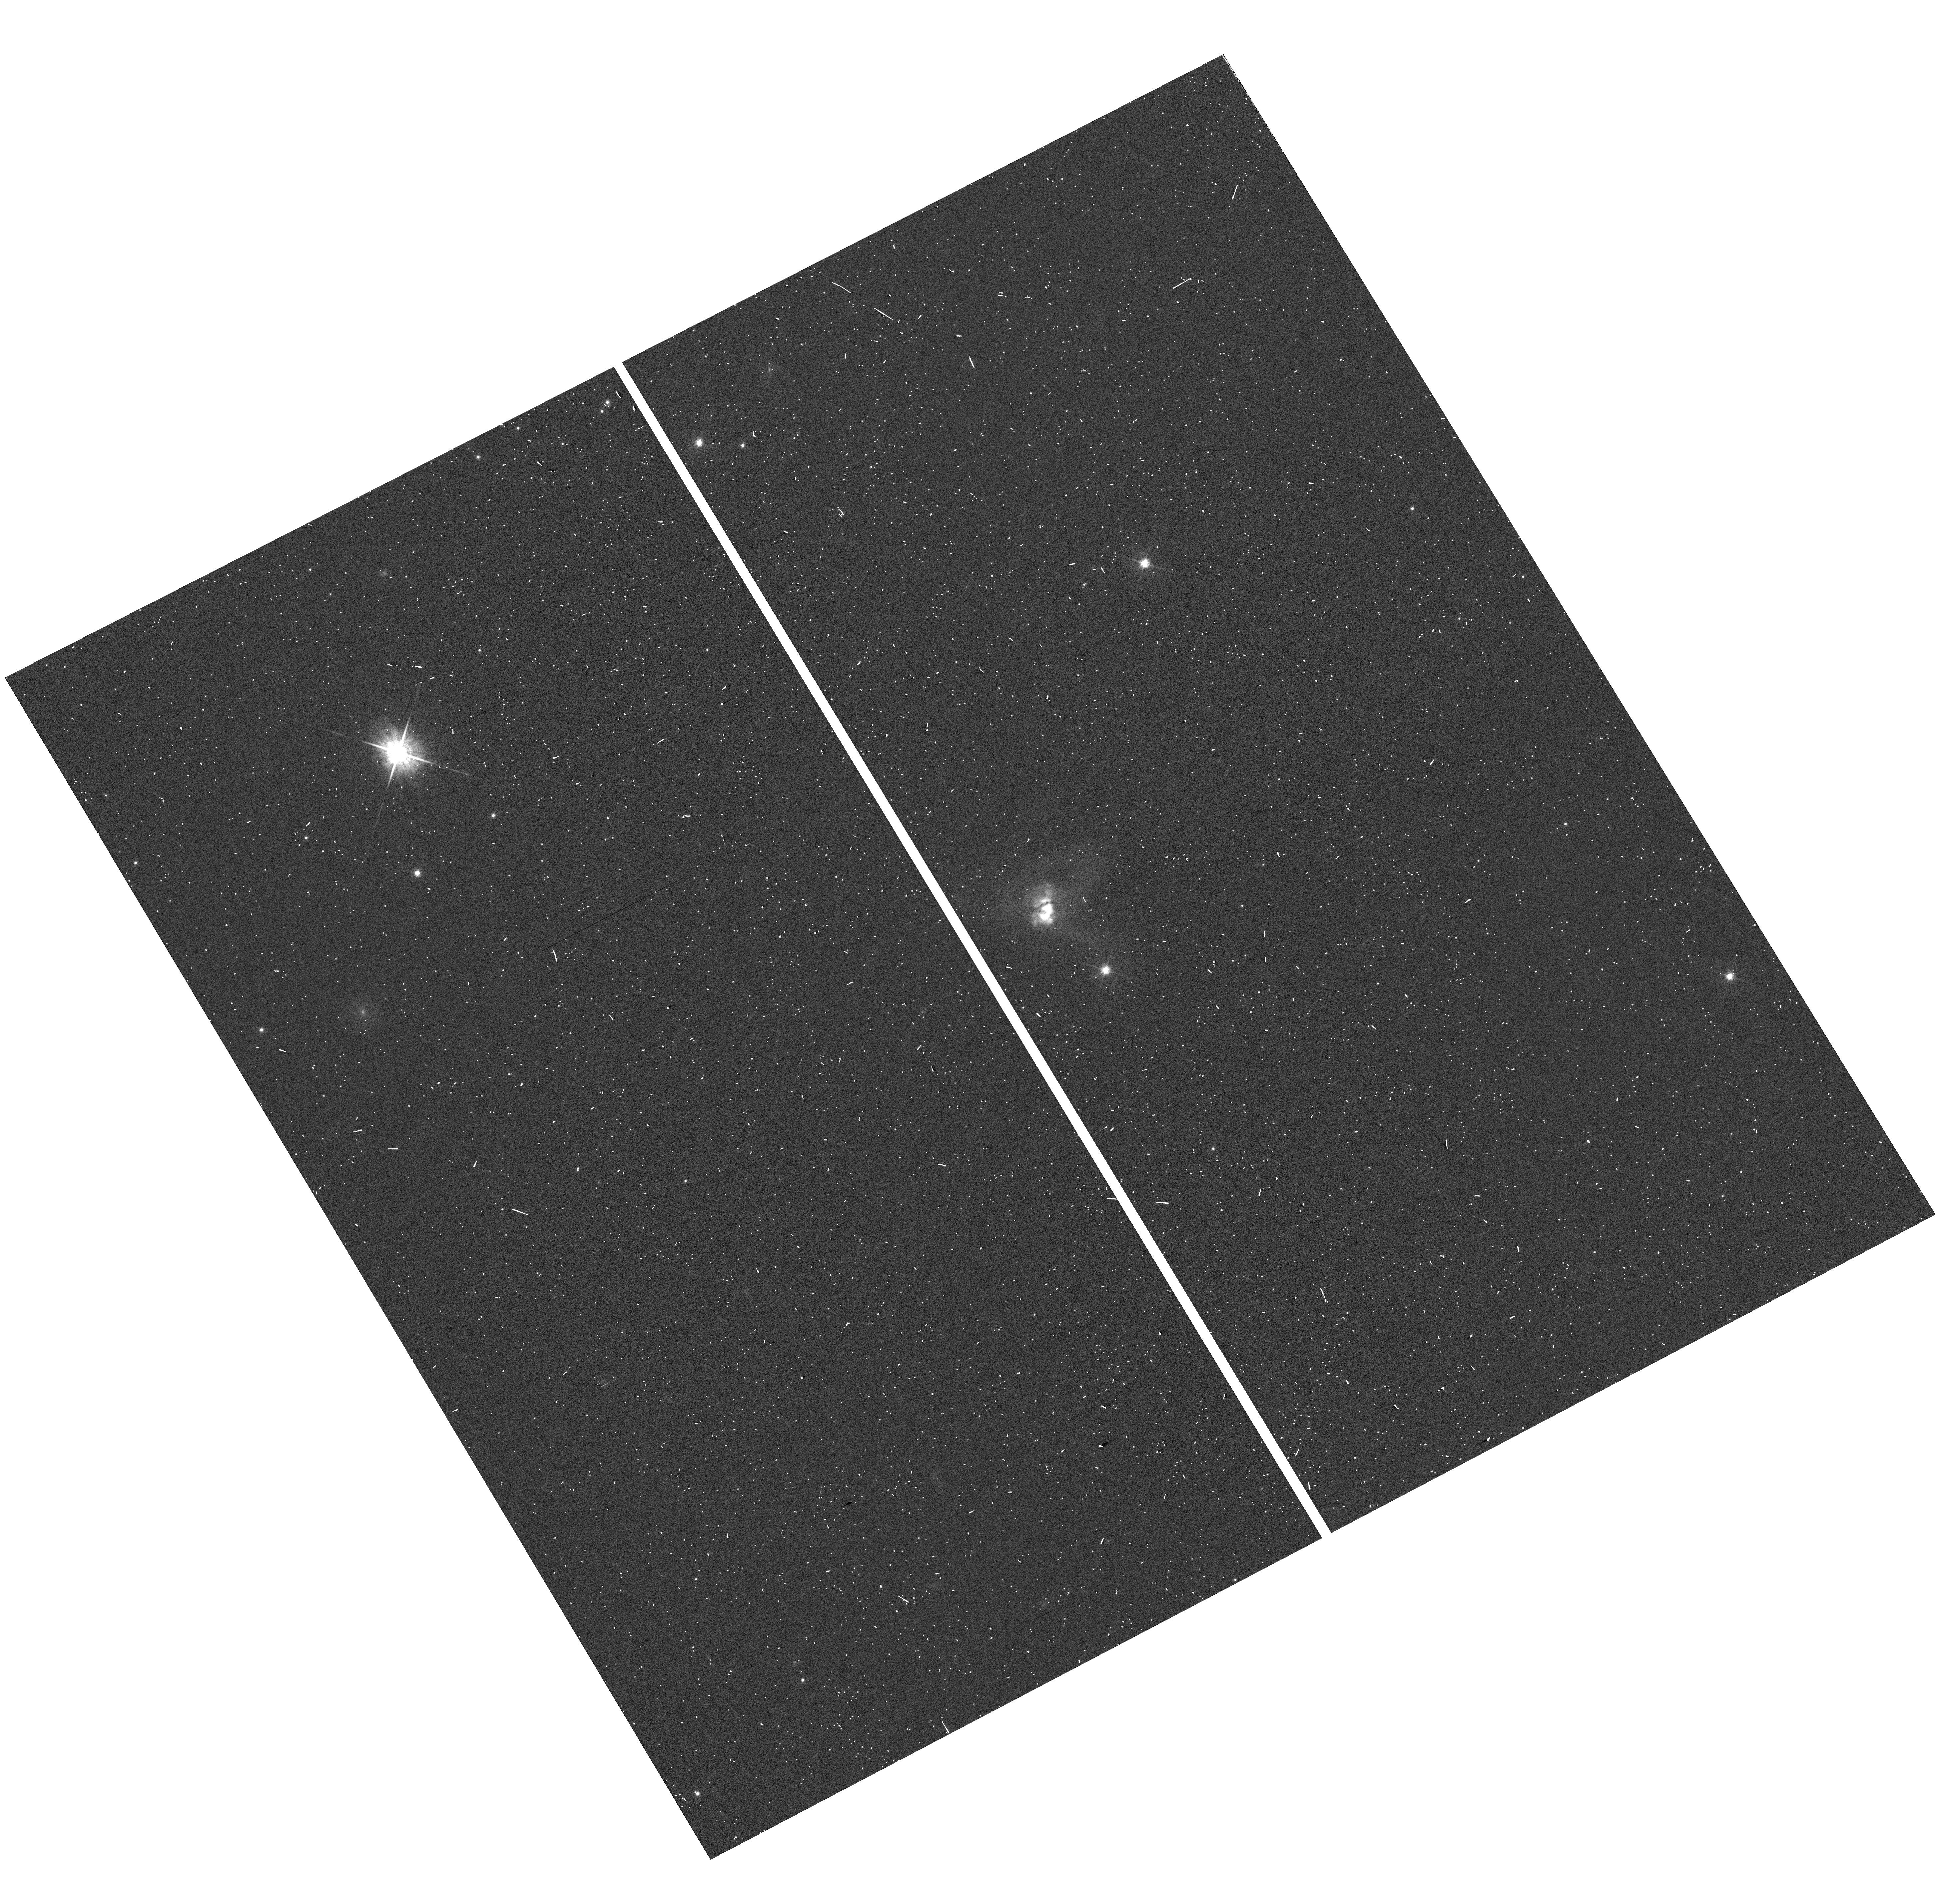
Target: IRAS00262+4251. Instrument: WFC3/UVIS. Filter: F625W. Exposure: 1 min. Observation ID: hst_13407_a1_wfc3_uvis_f625w_ic8ta1

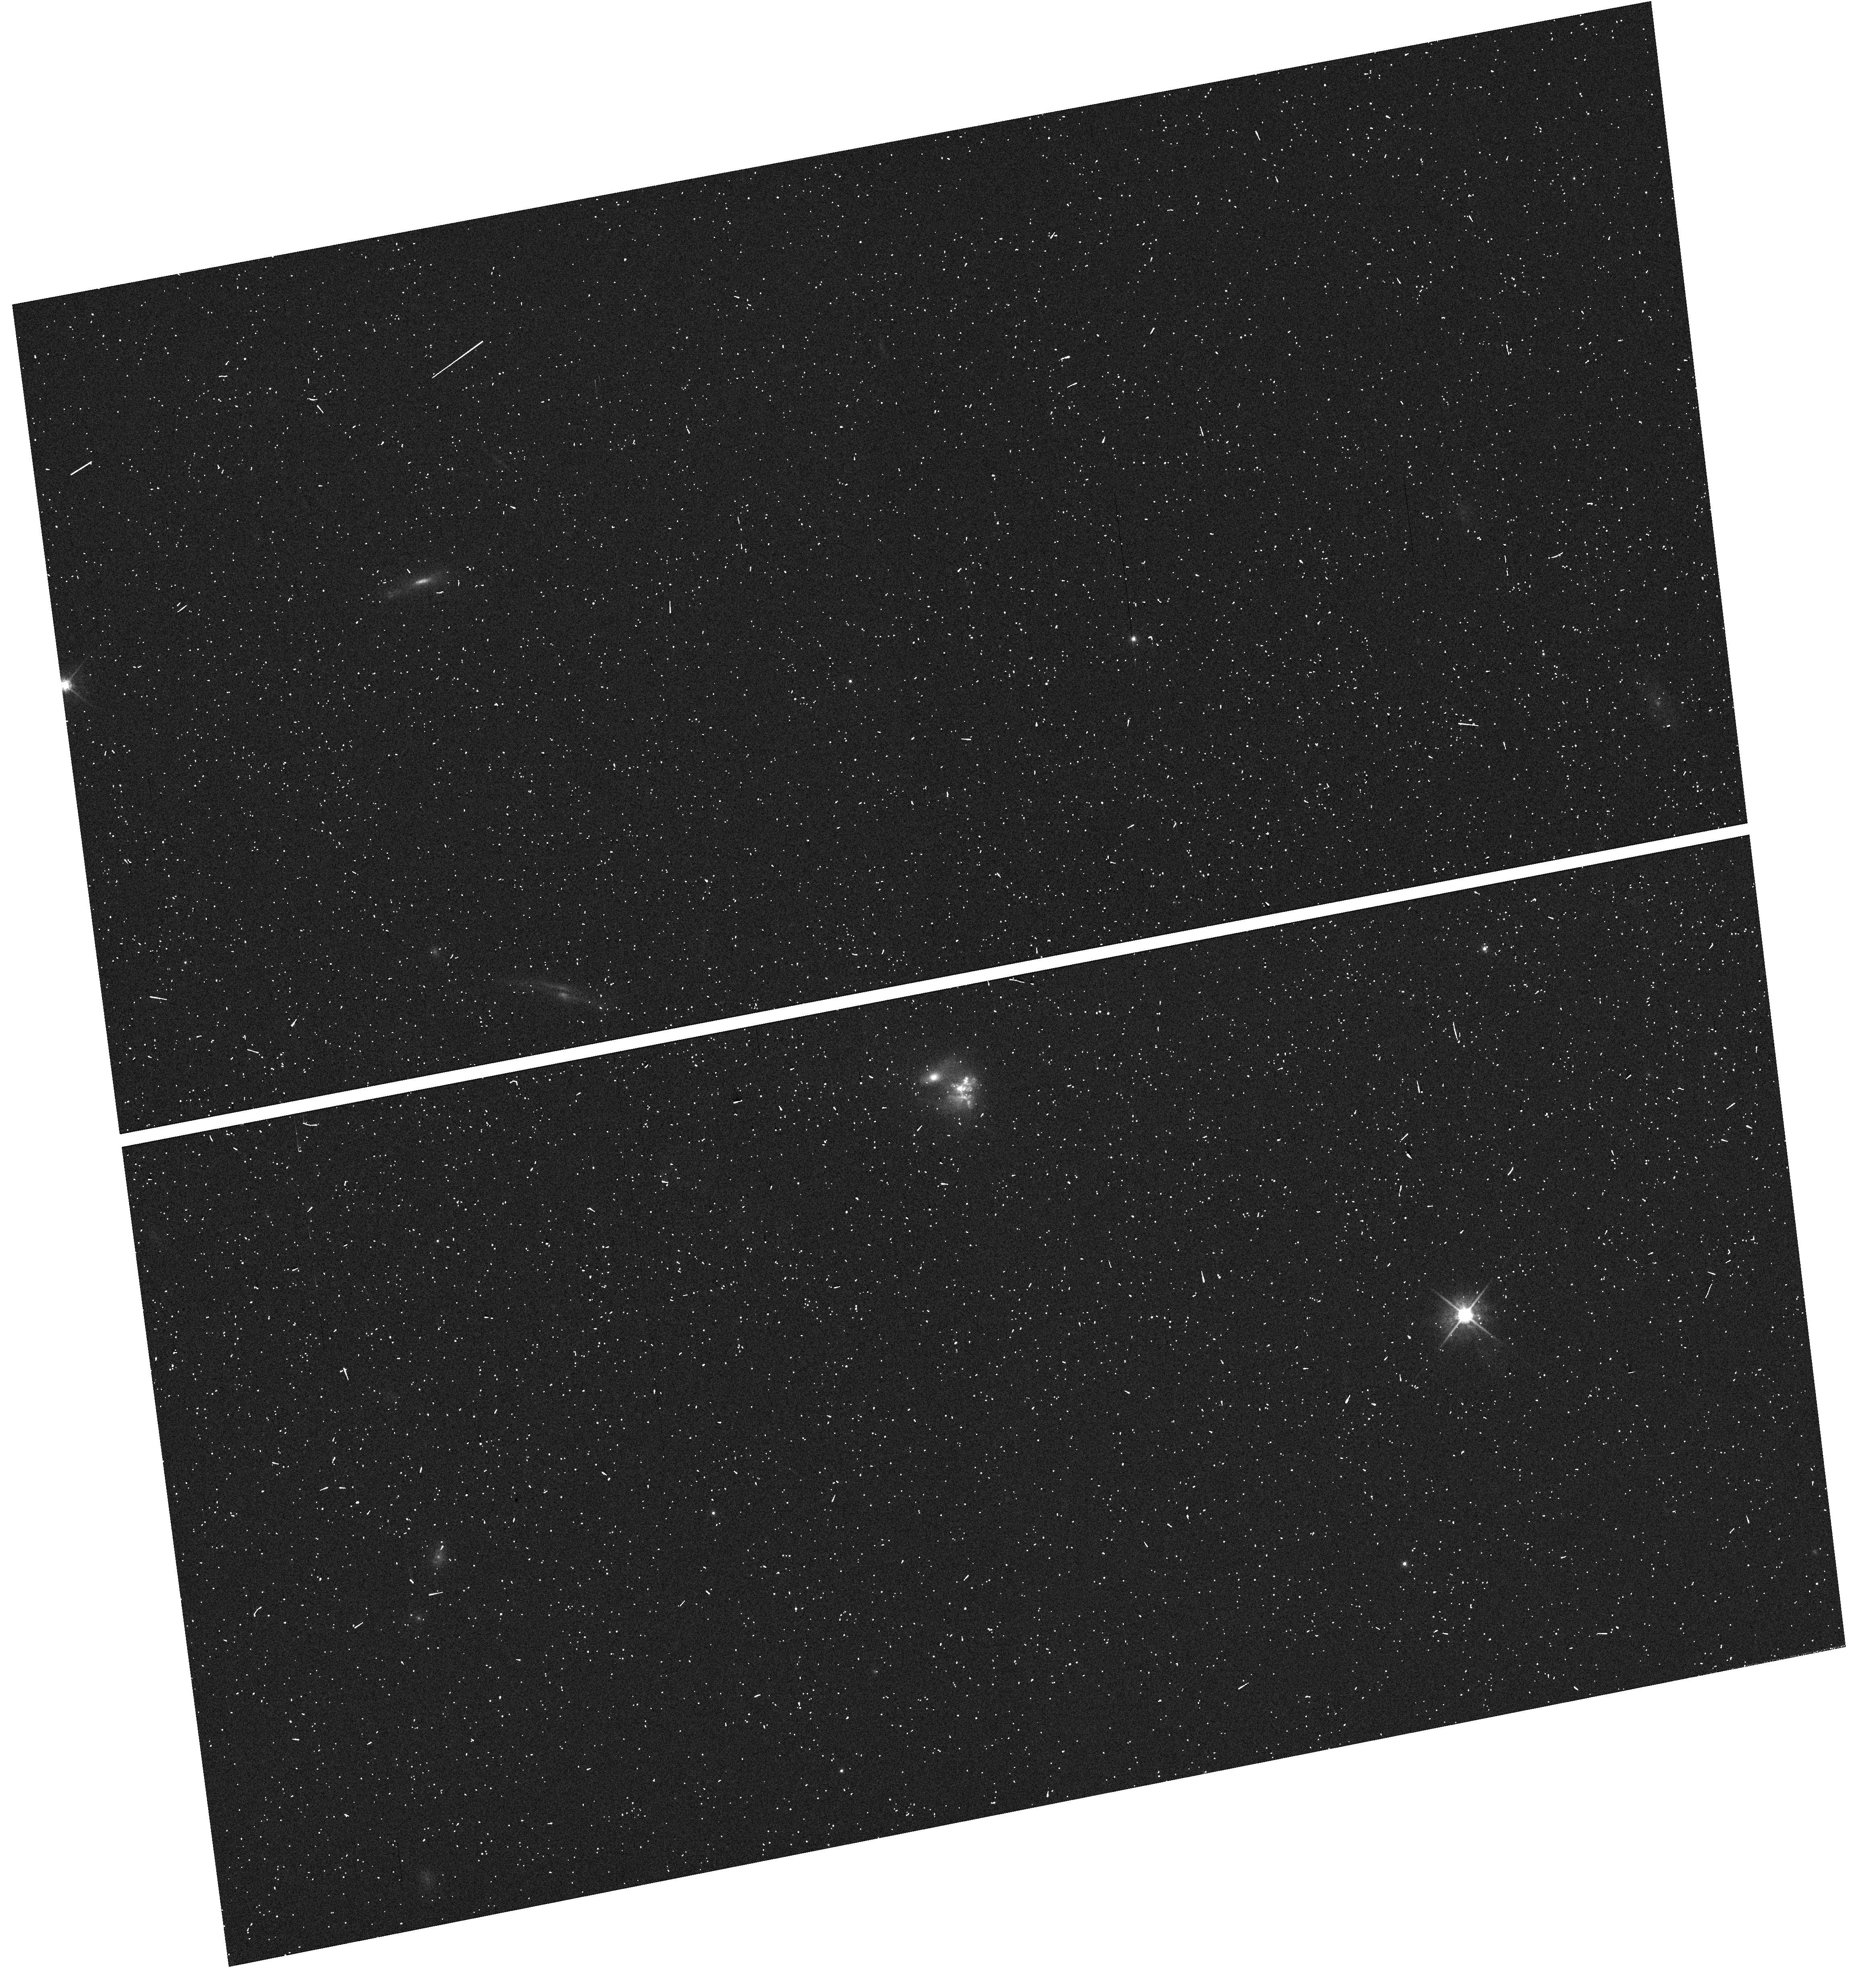
Target: IRAS16487+5447. Instrument: WFC3/UVIS. Filter: F625W. Exposure: 2 min. Observation ID: hst_13407_a2_wfc3_uvis_f625w_ic8ta2

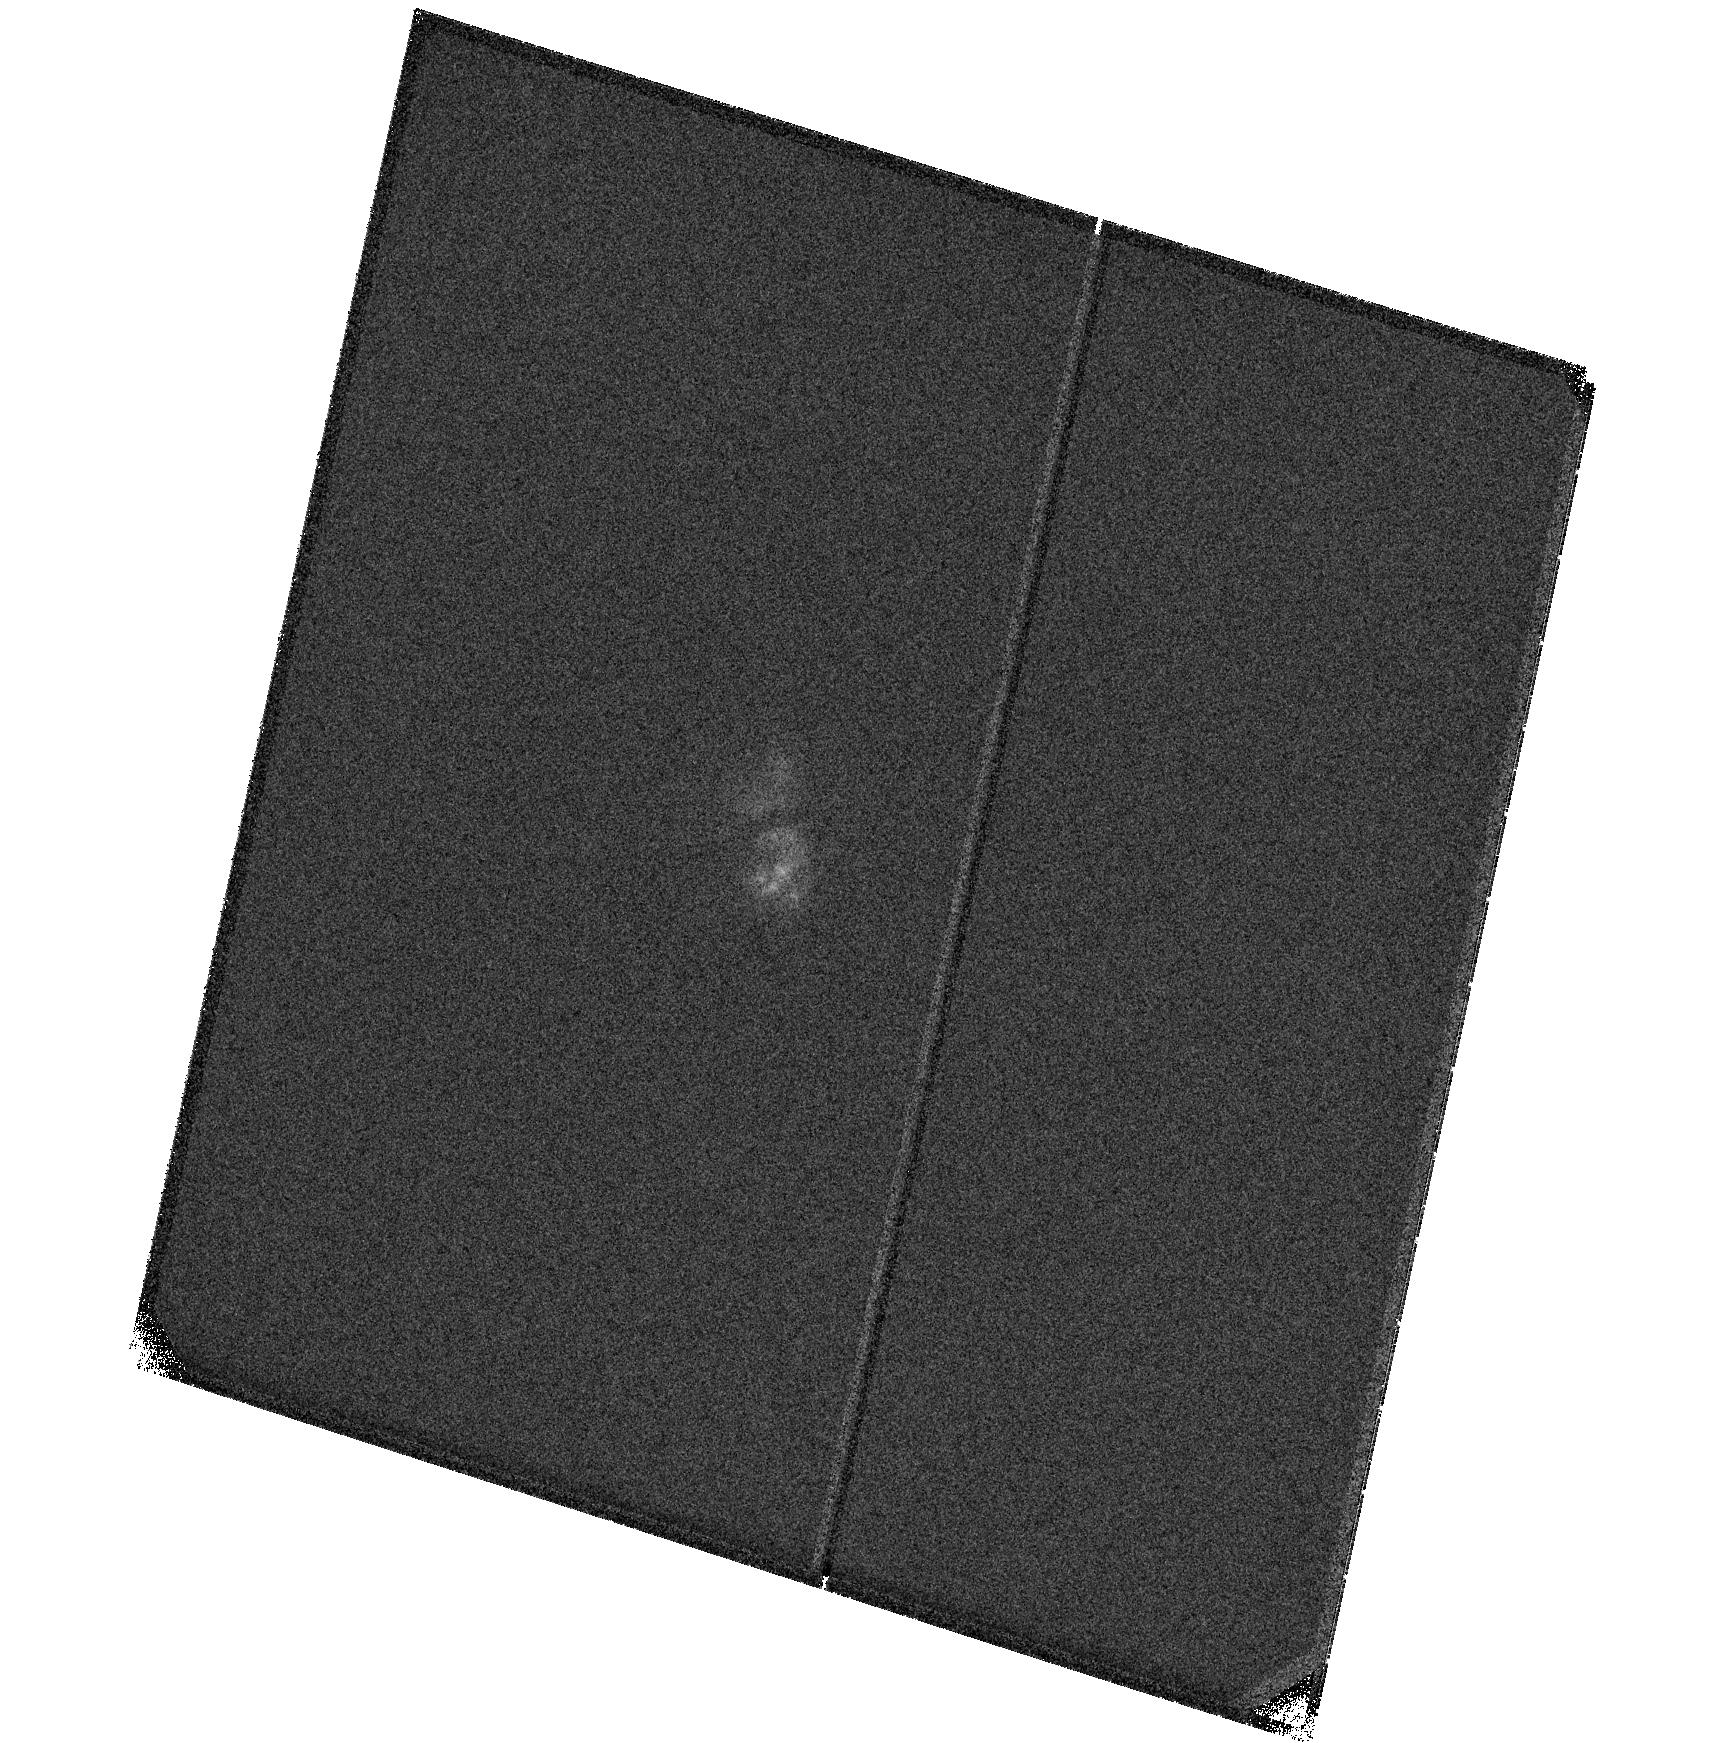
Target: IRAS00262+4251. Instrument: ACS/SBC. Filter: F125LP. Exposure: 15 min. Observation ID: hst_13407_01_acs_sbc_f125lp_jc8t01

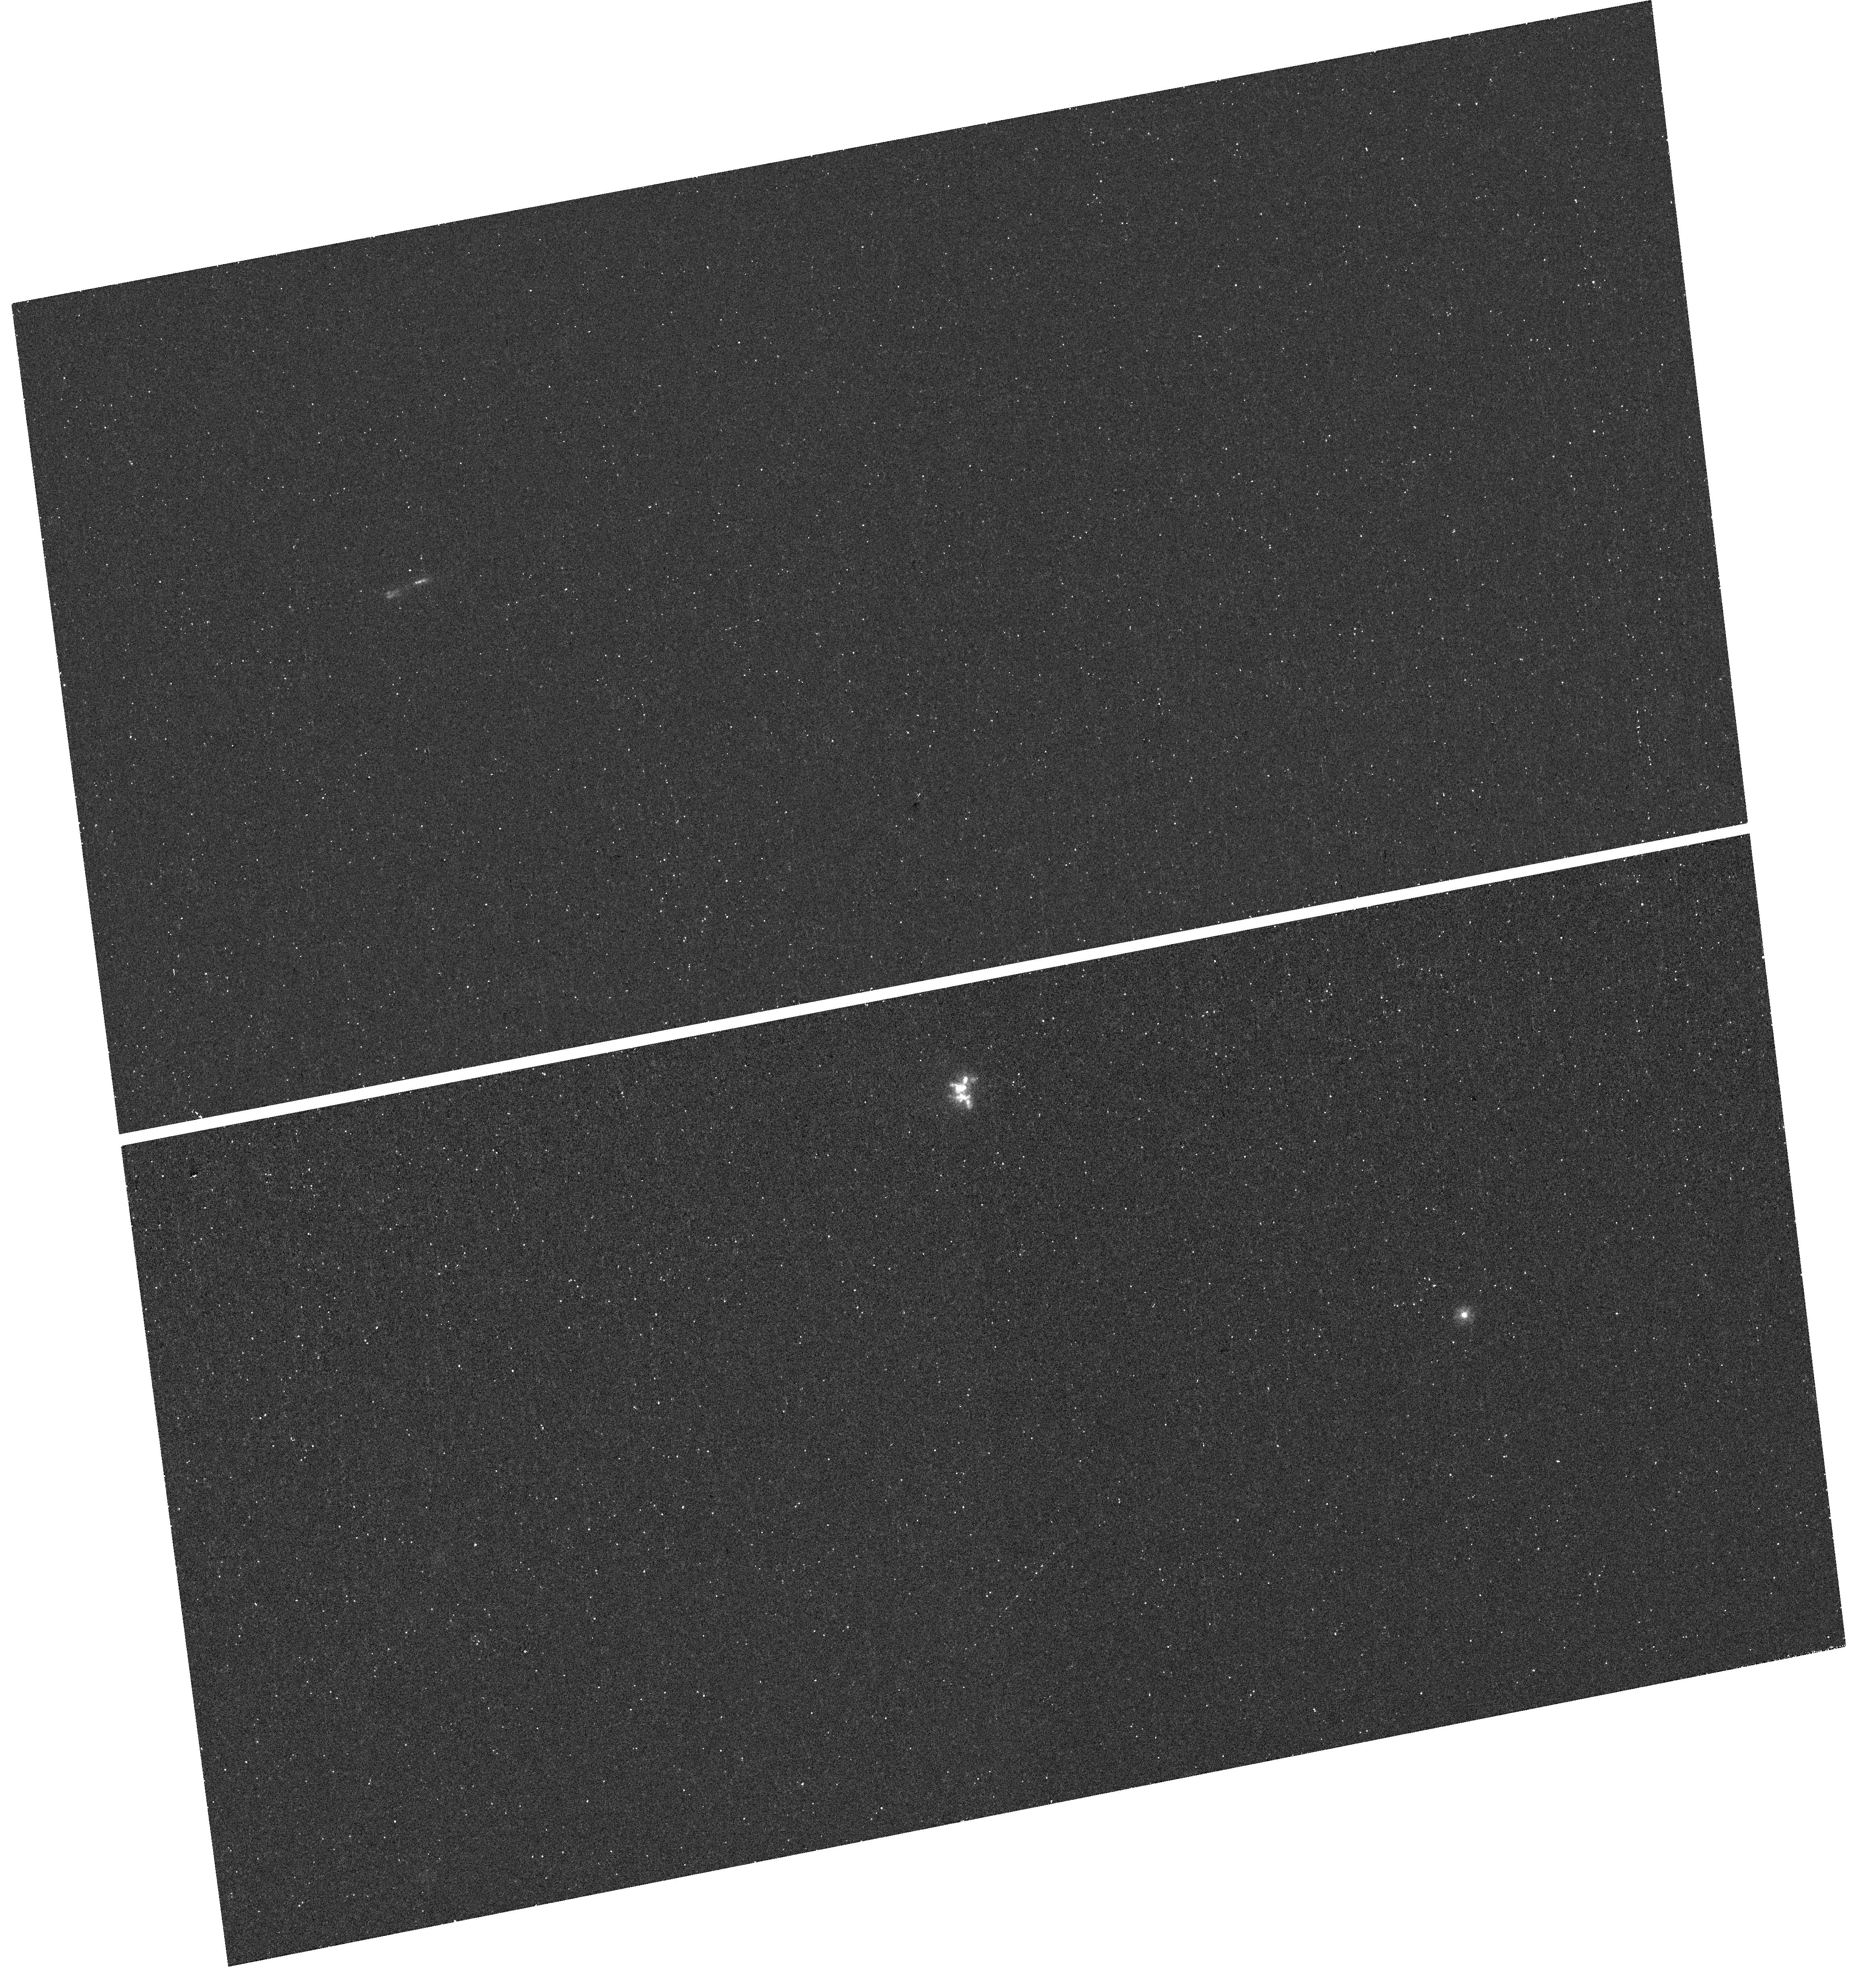
Target: IRAS16487+5447. Instrument: WFC3/UVIS. Filter: F225W. Exposure: 16 min. Observation ID: hst_13407_a2_wfc3_uvis_f225w_ic8ta2

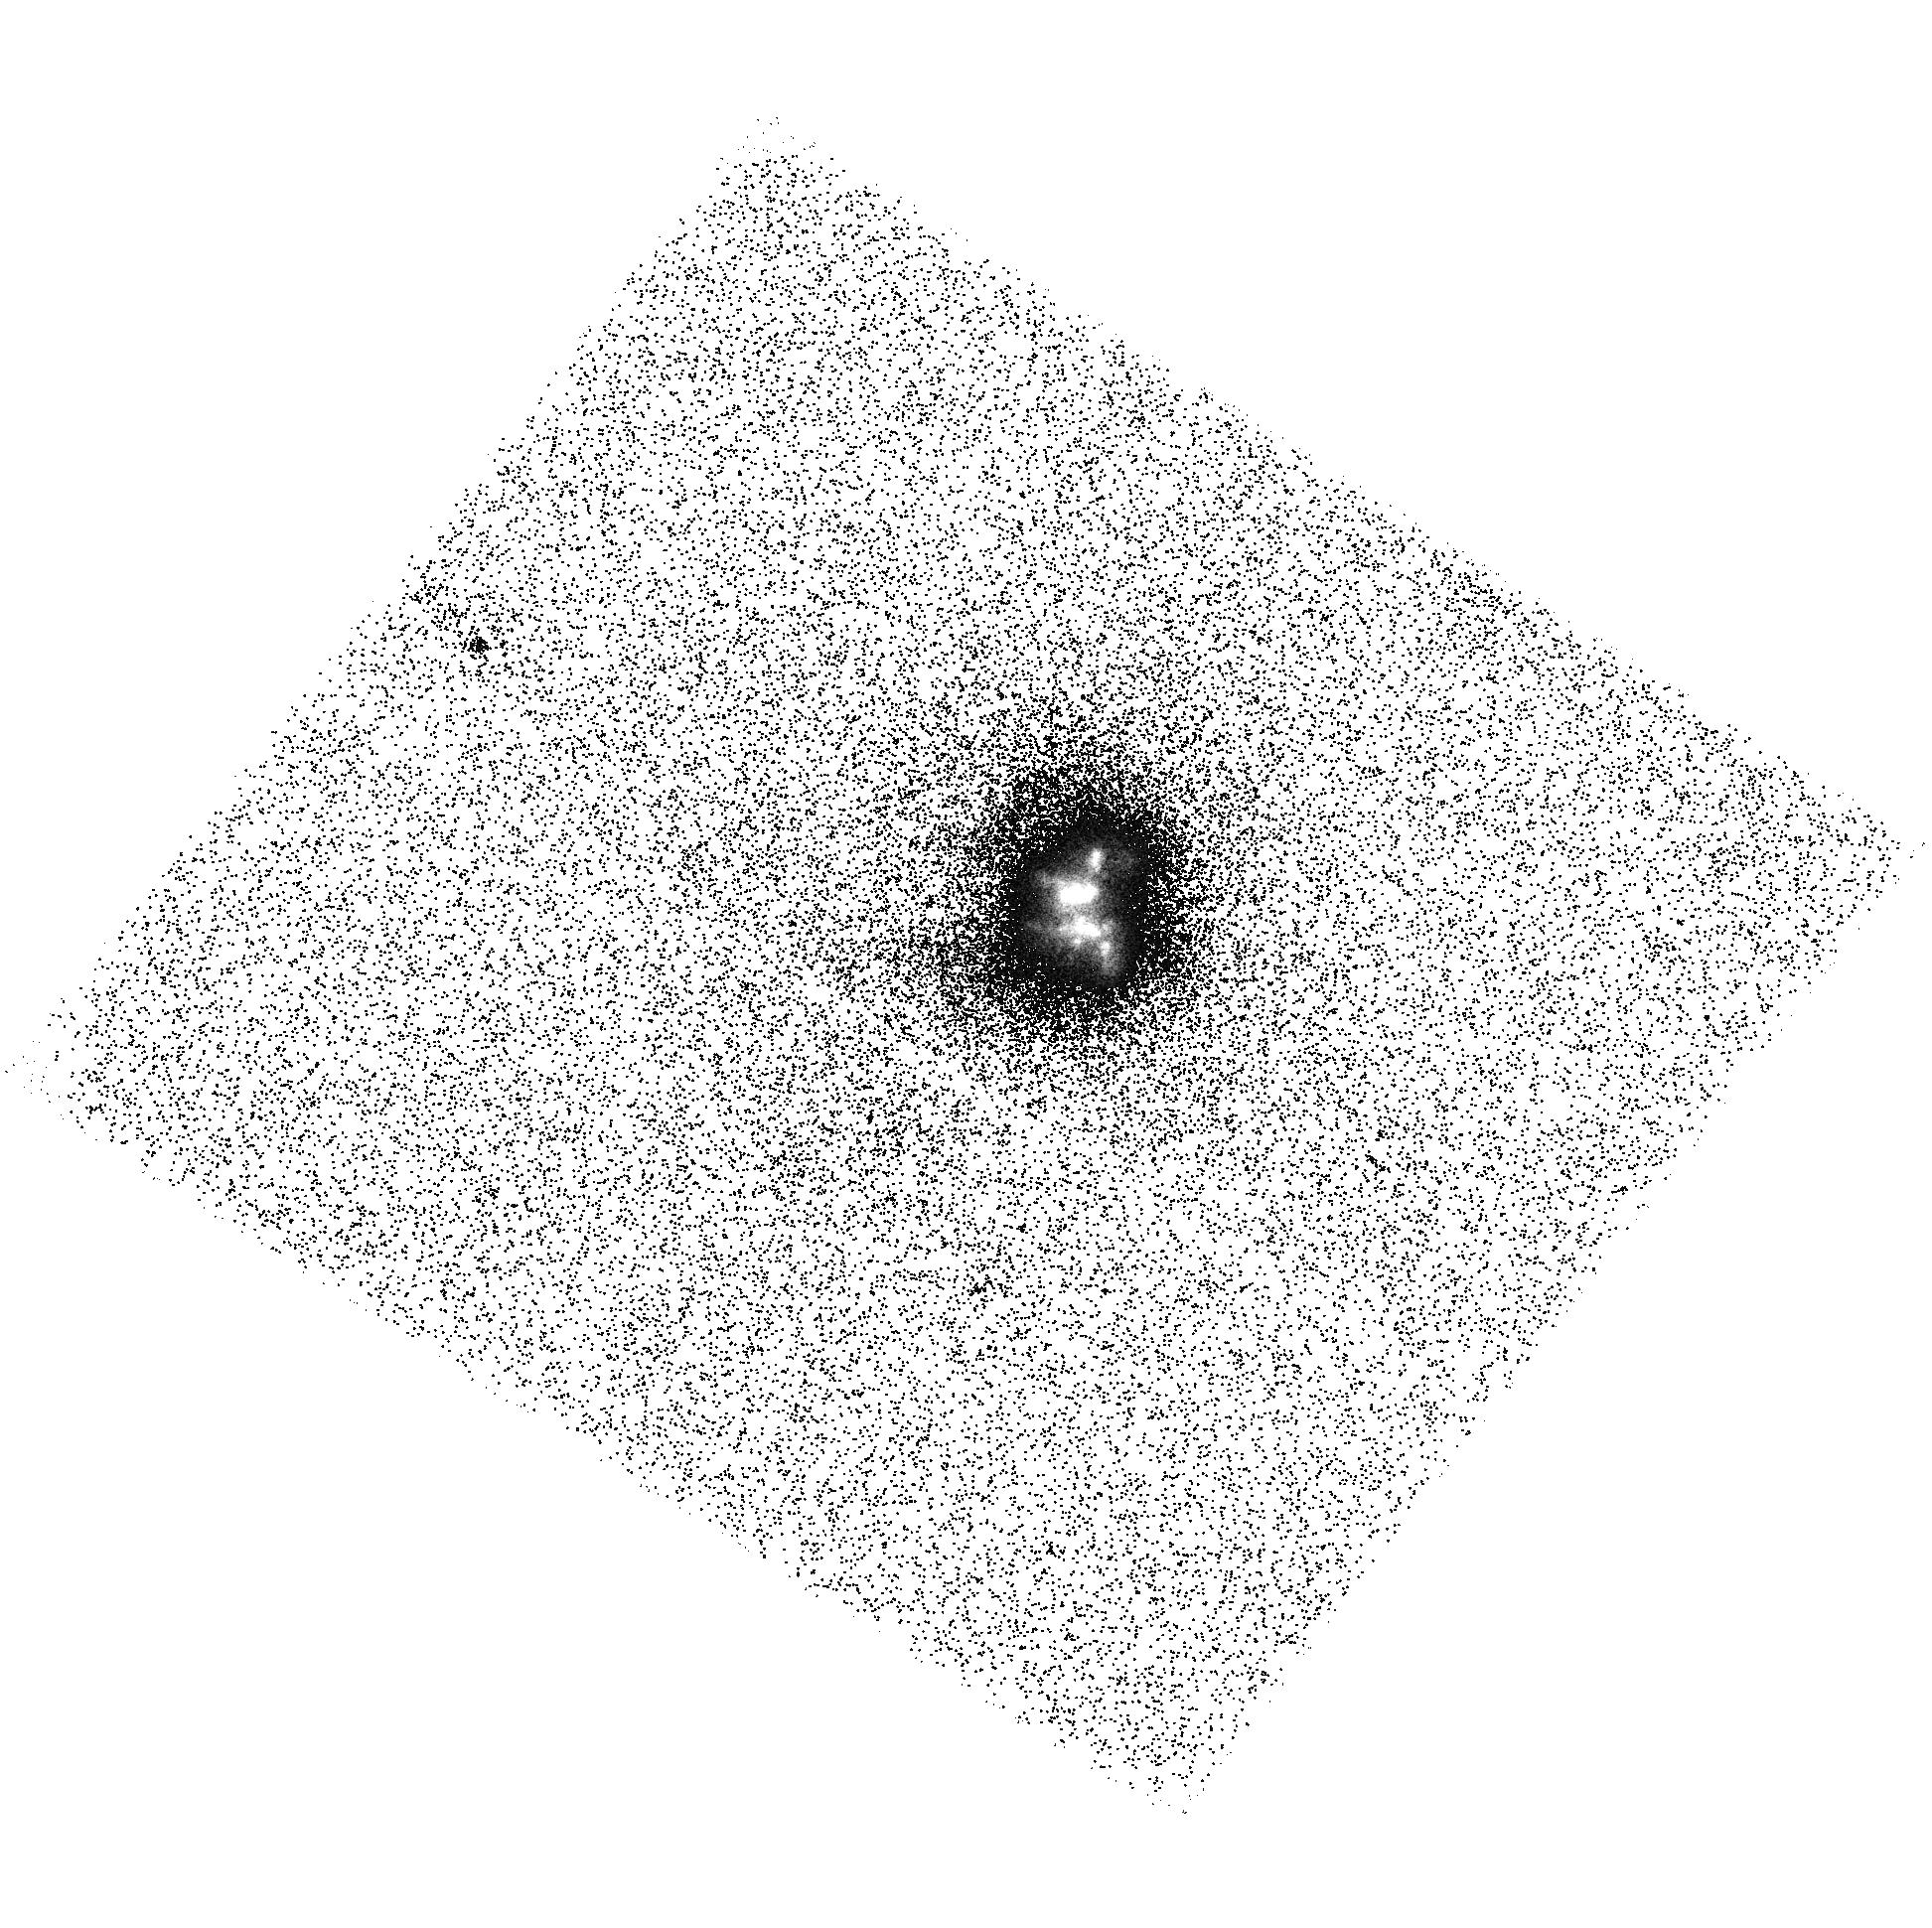
Target: IRAS16487+5447. Instrument: ACS/SBC. Filter: F125LP. Exposure: 16 min. Observation ID: hst_13407_02_acs_sbc_f125lp_jc8t02

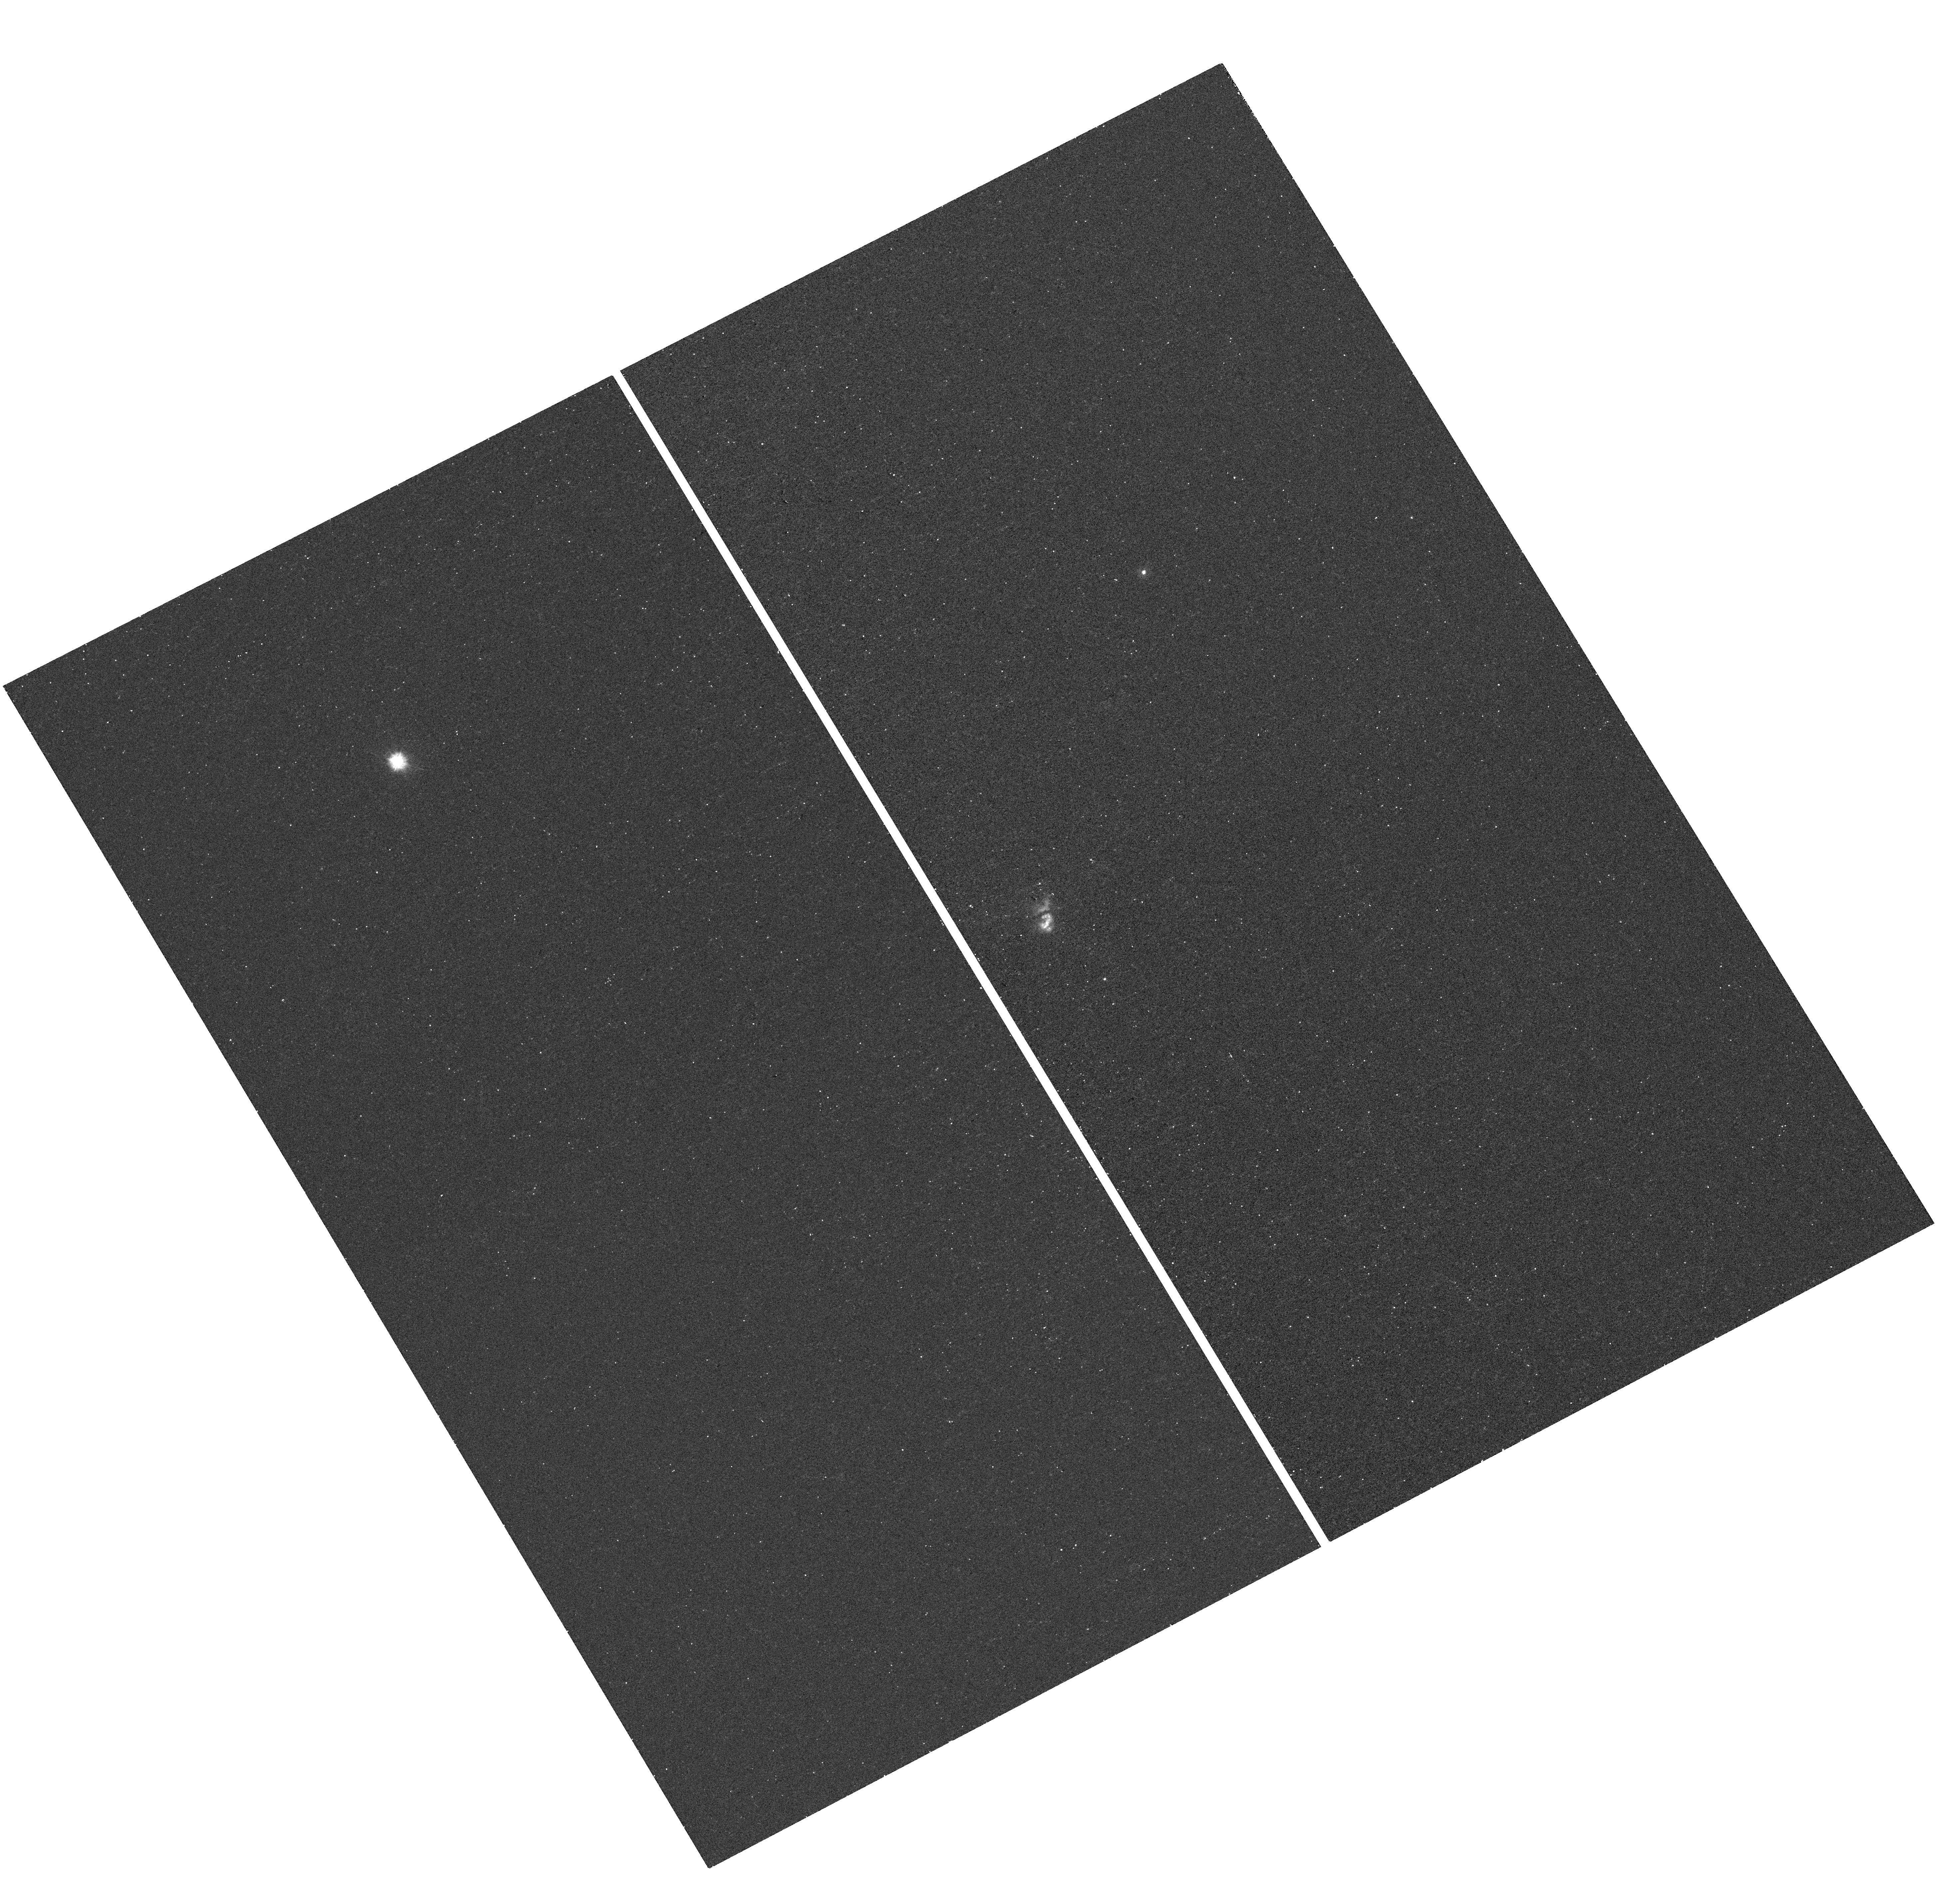
Target: IRAS00262+4251. Instrument: WFC3/UVIS. Filter: F225W. Exposure: 15 min. Observation ID: hst_13407_a1_wfc3_uvis_f225w_ic8ta1

COS Gas Flows: Challenging the Optical Perspective (PI: Martin, Crystal Linn)

Observations of the hydrogen Lya profile in galaxy spectra uniquely distinguish outflowing and inflowing gas. Recent COS observations of ultraluminous starbursts show the telltale signature of infalling neutral hydrogen. A radiative transfer calculation that models the profiles of Lyman series lines predicts broad scattering wings on the hydrogen Balmer lines, but the origin of the scattered Balmer emission is only unique when the Lyb profile is also fit. We show a strong kinematic similarity between the broad wings of the Lya and Ha line profiles in ULIRG spectra raising the suggestion that the sign of the gas flows producing the broad Ha wings may have been previously misinterpreted. We propose very blue G130M spectroscopy with COS to obtain the Lyb line profiles for four starburst galaxies with the aim of establishing the correct interpretation of the broad Balmer line wings in starburst spectra. Radiative transfer modeling has focused primarily on reproducing the Lya line shape. Calculating the Lya and Ha line profiles simultaneously in principle eliminates degenercies in model parameters. However, the addition of spectroscopy covering Lyb can significantly improve the constraints obtained from radiative transfer modeling; but because of the lack of data, no one has done this thus far. The Hubble Utraviolet Initiative should ensure that these data exist.